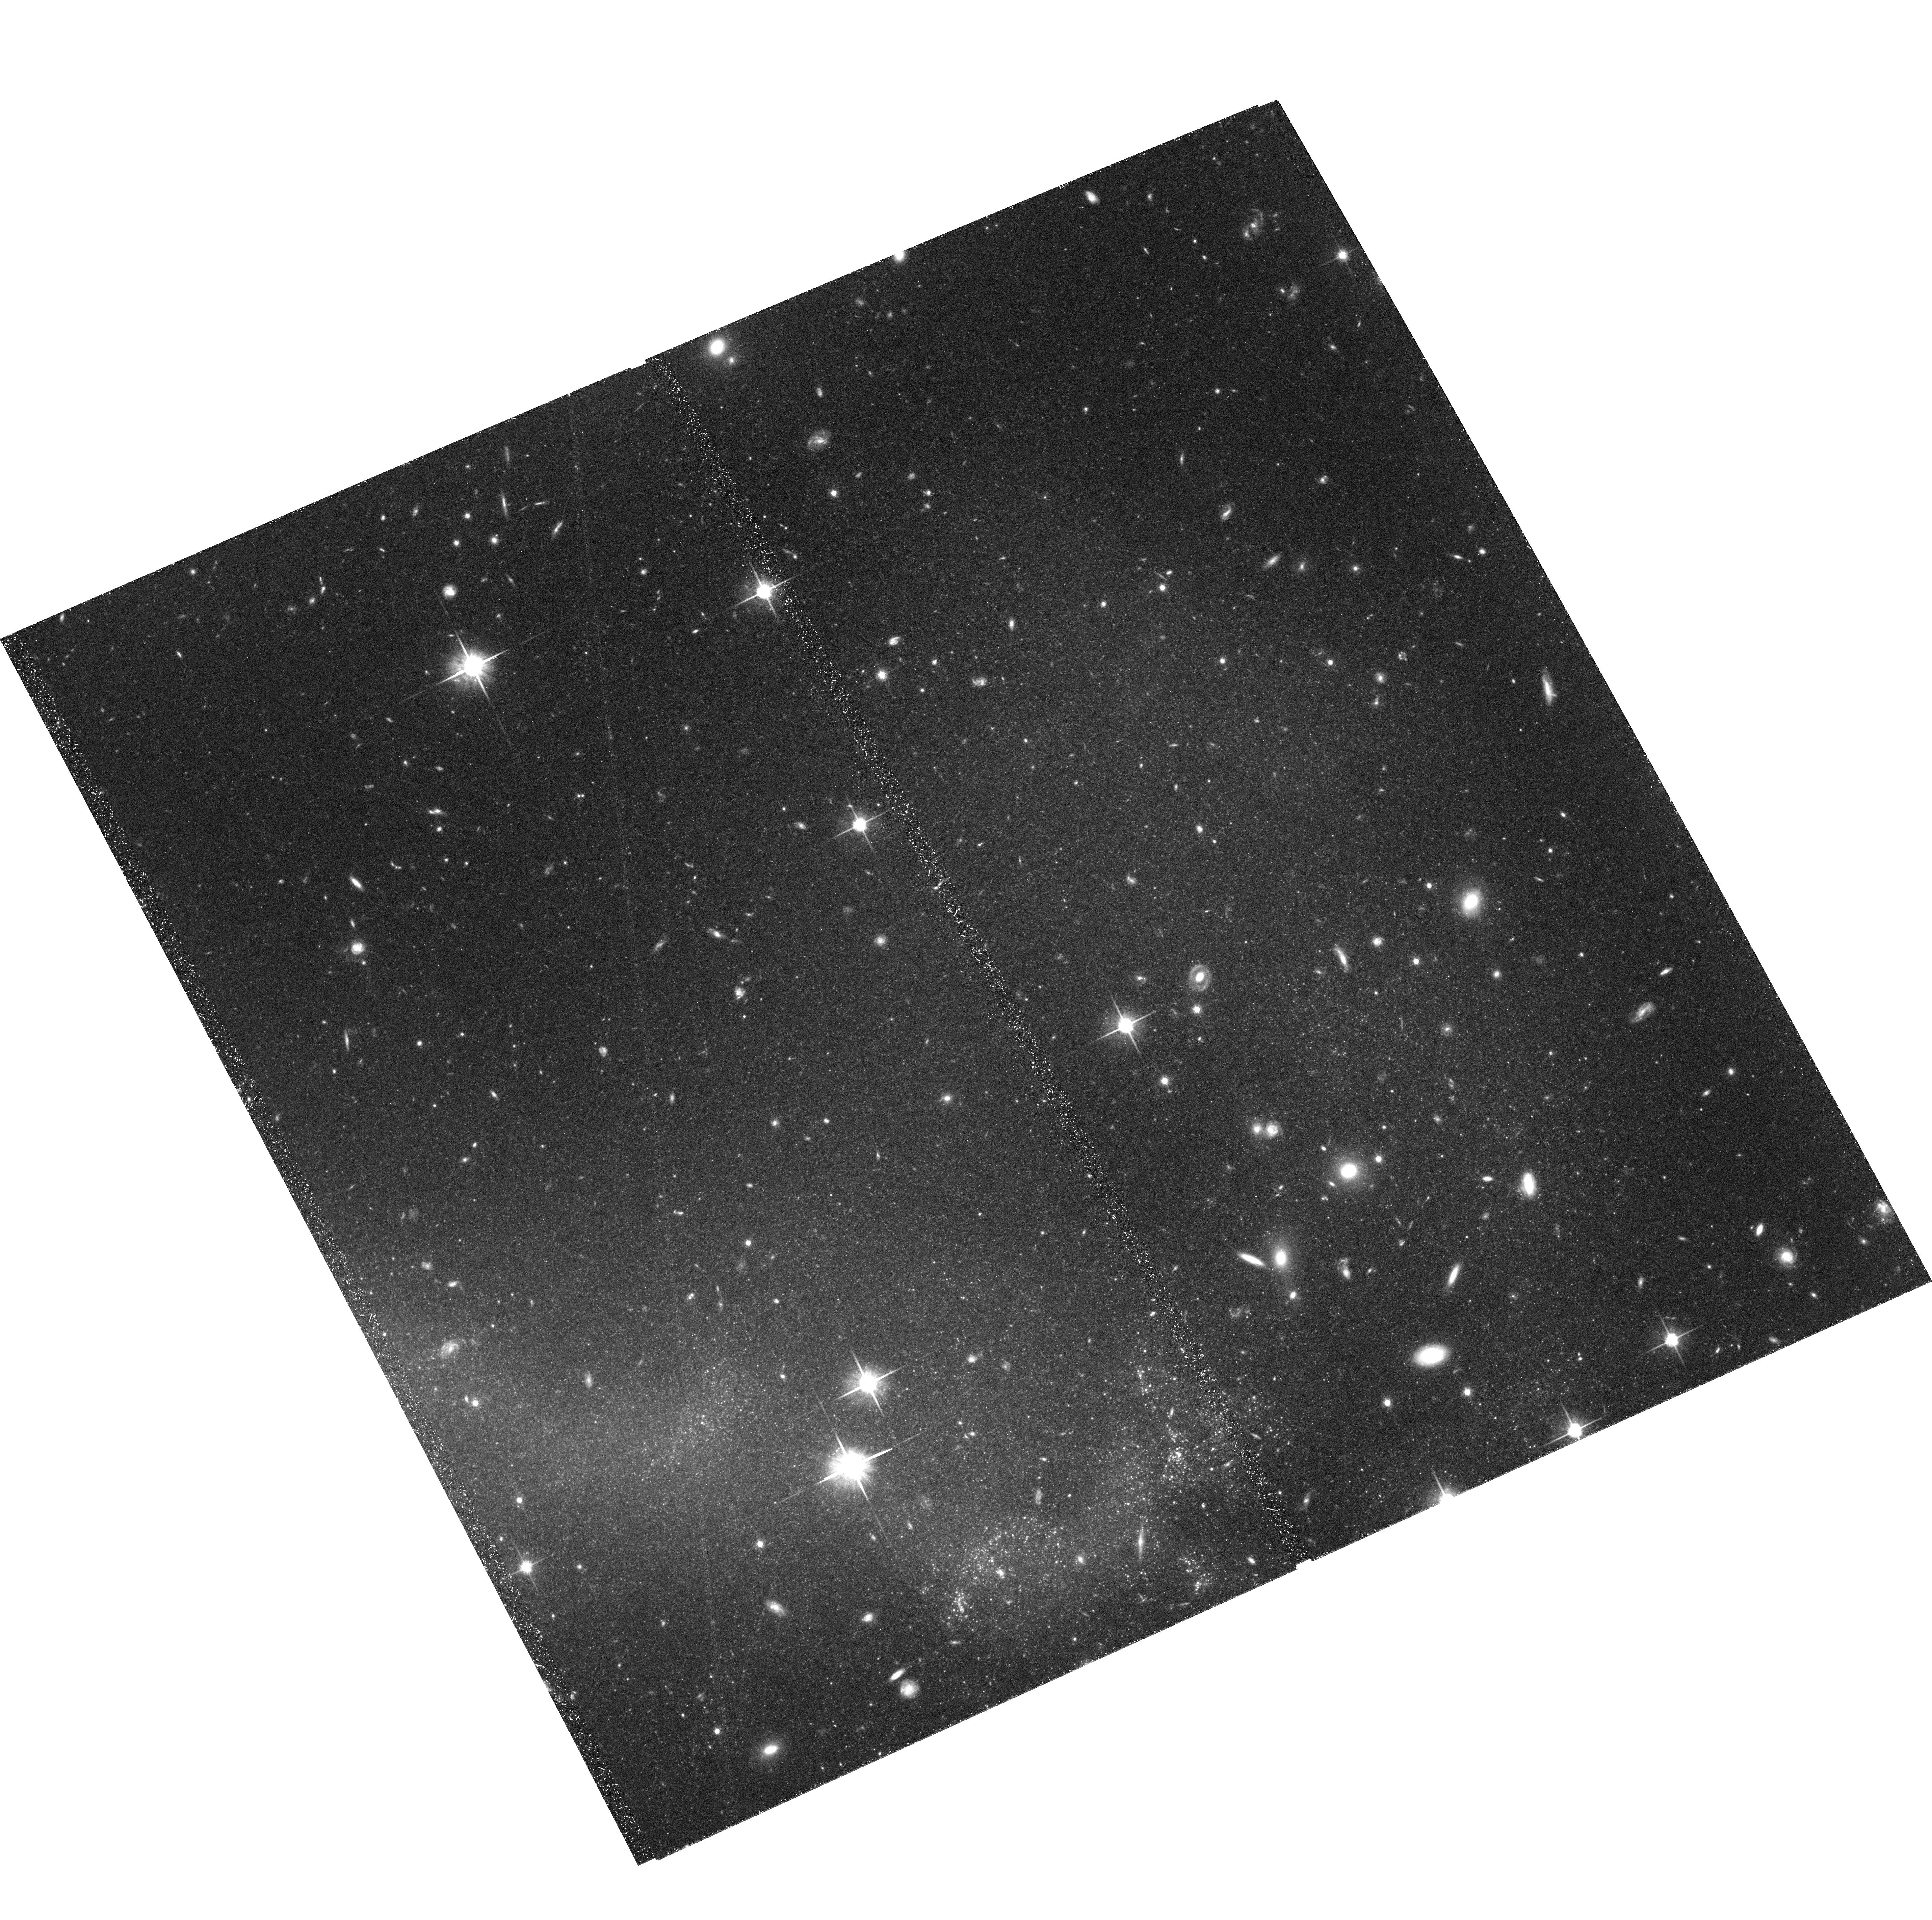
Target: NGC4038+4039-TIDAL-TAIL-S. Instrument: ACS/WFC. Filter: F814W. Exposure: 2.3 h. Observation ID: hst_10580_02_acs_wfc_f814w_j9ek02

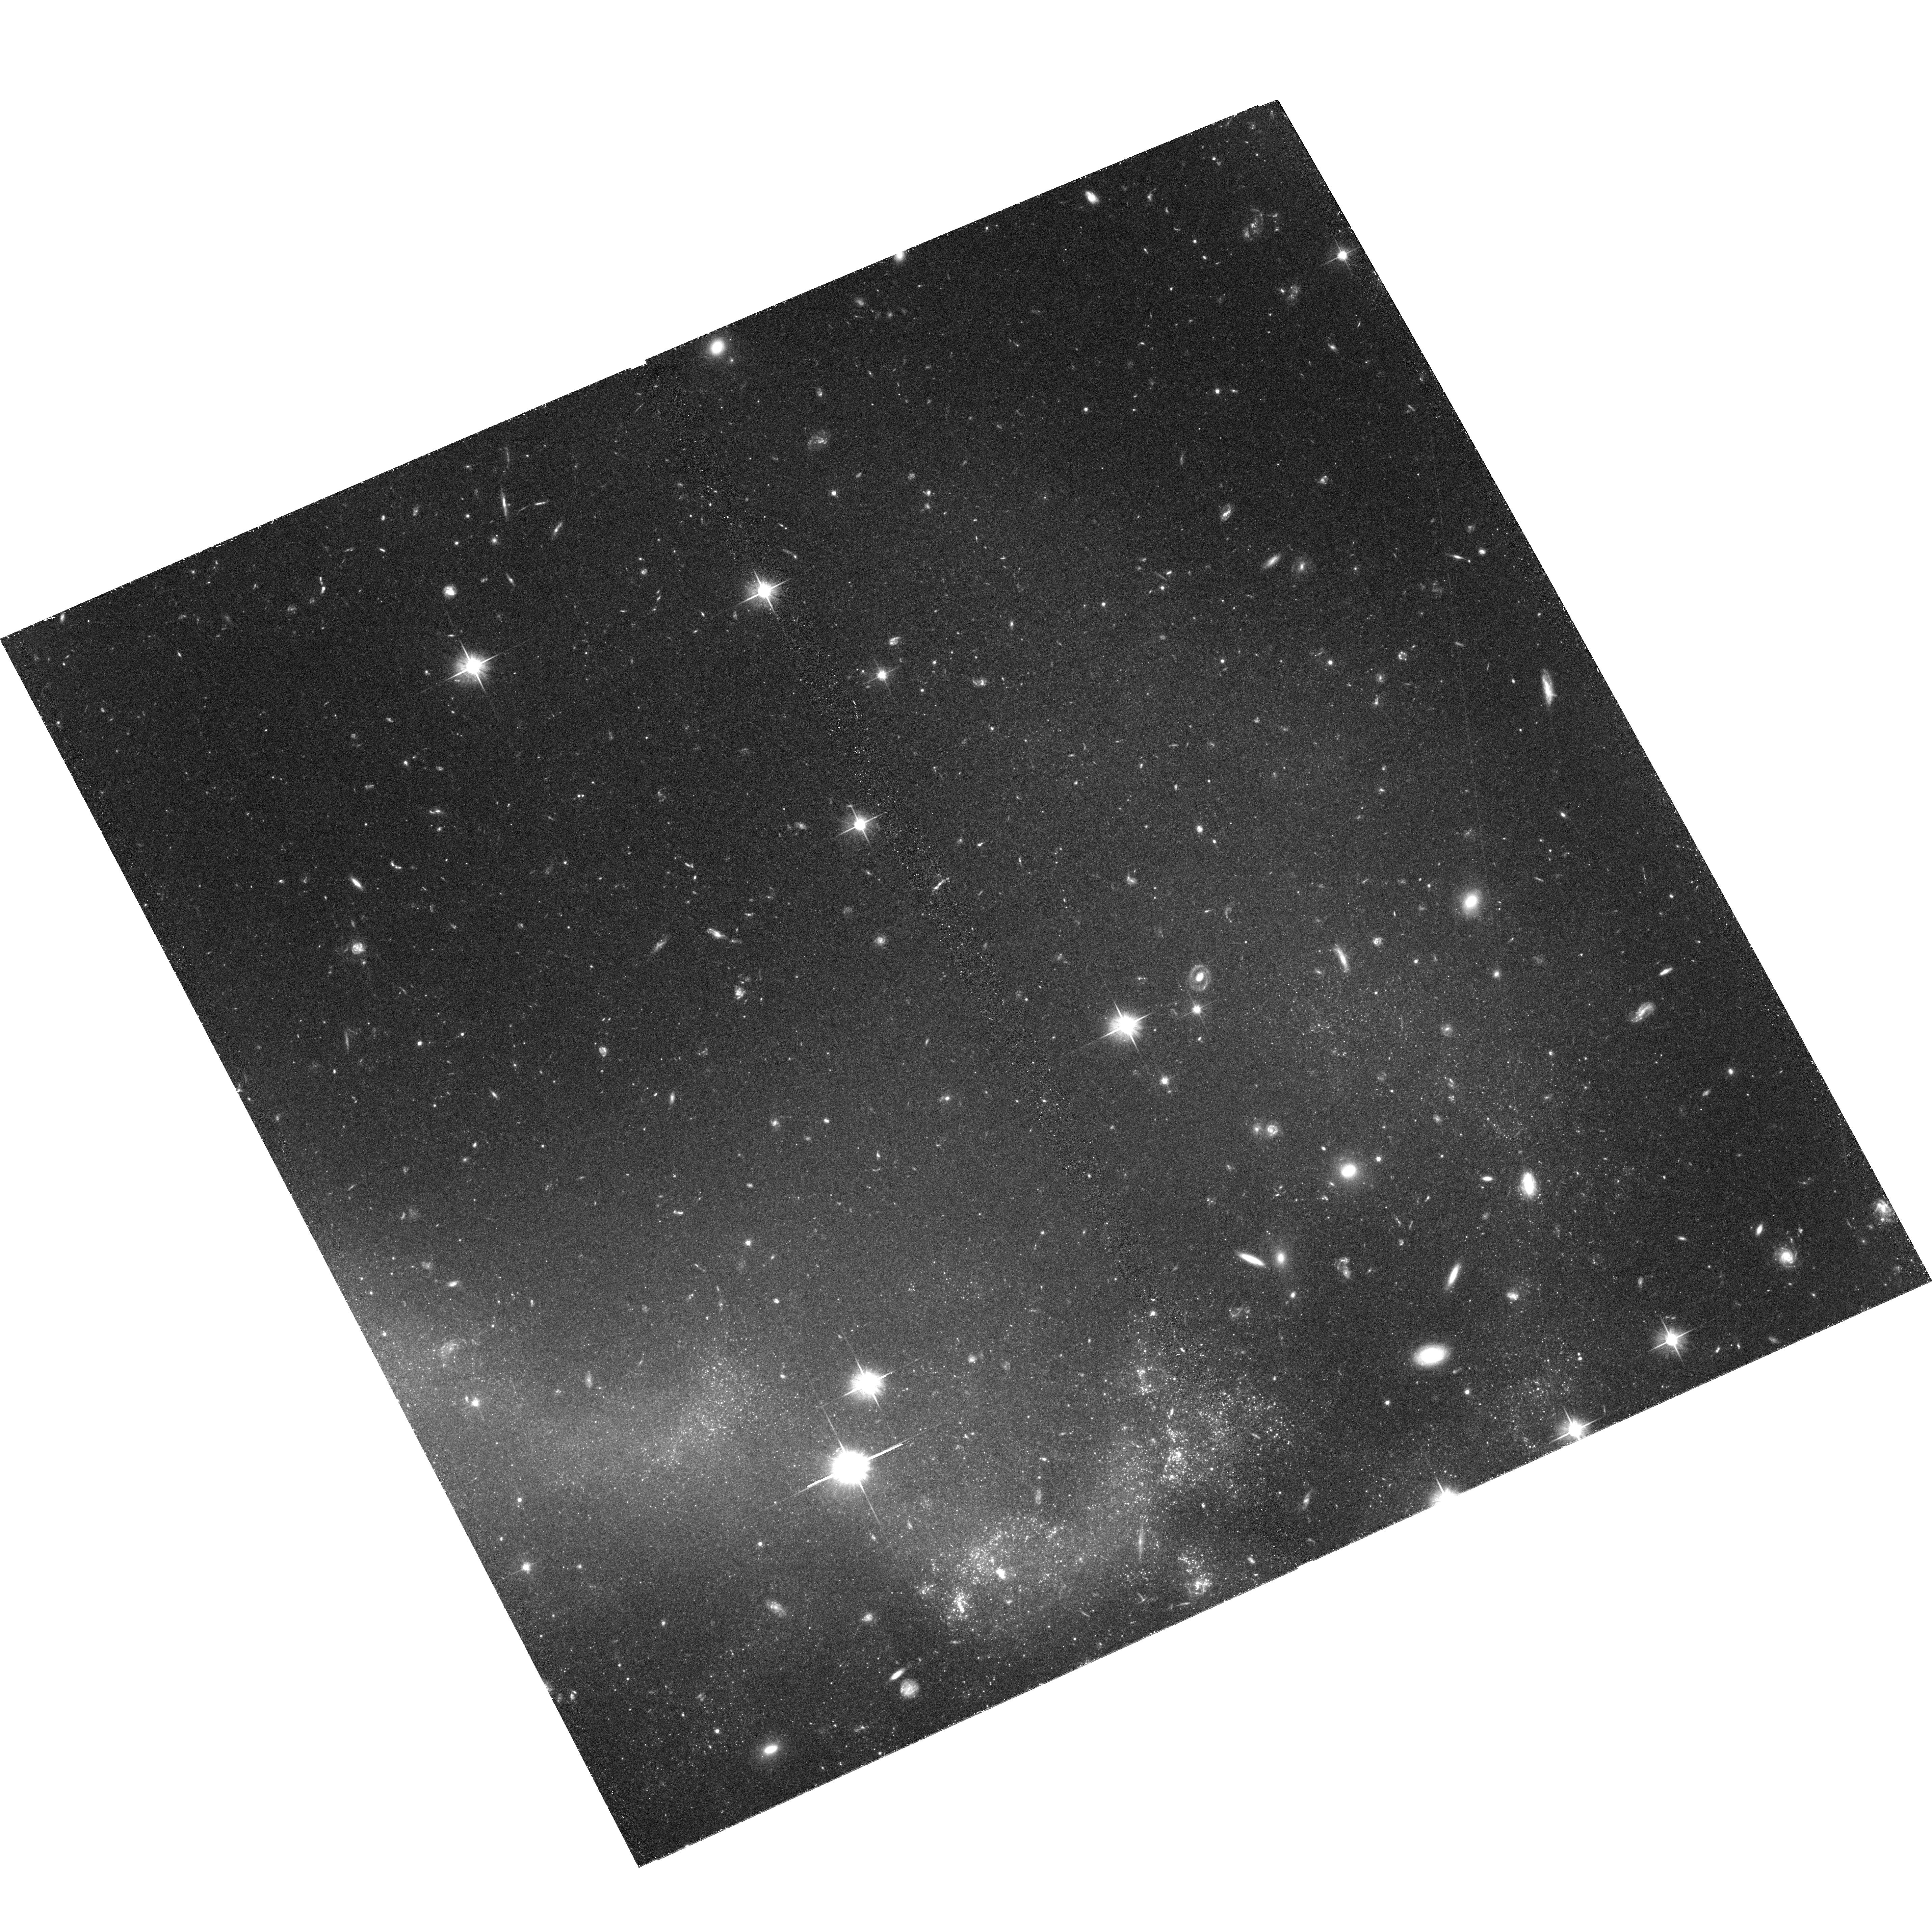
Target: NGC4038+4039-TIDAL-TAIL-S. Instrument: ACS/WFC. Filter: F606W. Exposure: 3 h. Observation ID: hst_10580_01_acs_wfc_f606w_j9ek01

A tip of the red giant branch distance to NGC 4038/39        {The Antennae} (PI: Saviane, Ivo)

We propose to use ACS to determine a tip of the red giant branch (TRGB) distance to the merger system archetype NGC4038/39 ("The Antennae"). This system is the closest major merger to us, but its distance remains a point of debate, with proposed values ranging from 14 to 33 Mpc. Our previous HST/WFPC2 V, I band observation targeted the star forming (SF) regions near the tip of the southern tail of NGC4038. These data revealed a background population of red stars far from SF regions which we identify as RGB stars. The TRGB was detected near our completeness limit at about 26.5 mag, suggesting a distance of 13.8+/-1.7 Mpc, 30% lower than the most accepted distance of 21 Mpc, and less than half the distance of 29 Mpc adopted to characterize the "ultraluminous X-ray binaries" (UXB) sources discovered in recent Chandra observations by Fabbiano et al. (2001). The lower distance has profound implications for the mass and luminosities of all sources associated with The Antennae, such as the Tidal Dwarf candidates, the globular cluster system, and the UXB population. With its greater sensitivity and higher resolution, ACS can resolve this issue in just a few orbits. We therefore request seven orbits to obtain V, I band images of the southern tail of NGC4038/39 to reach 1.6 mag lower than the TRGB, for our proposed distance modulus. Even if the larger distance is the correct one, our proposed imaging would still give a robust distance constraint from the TRGB.